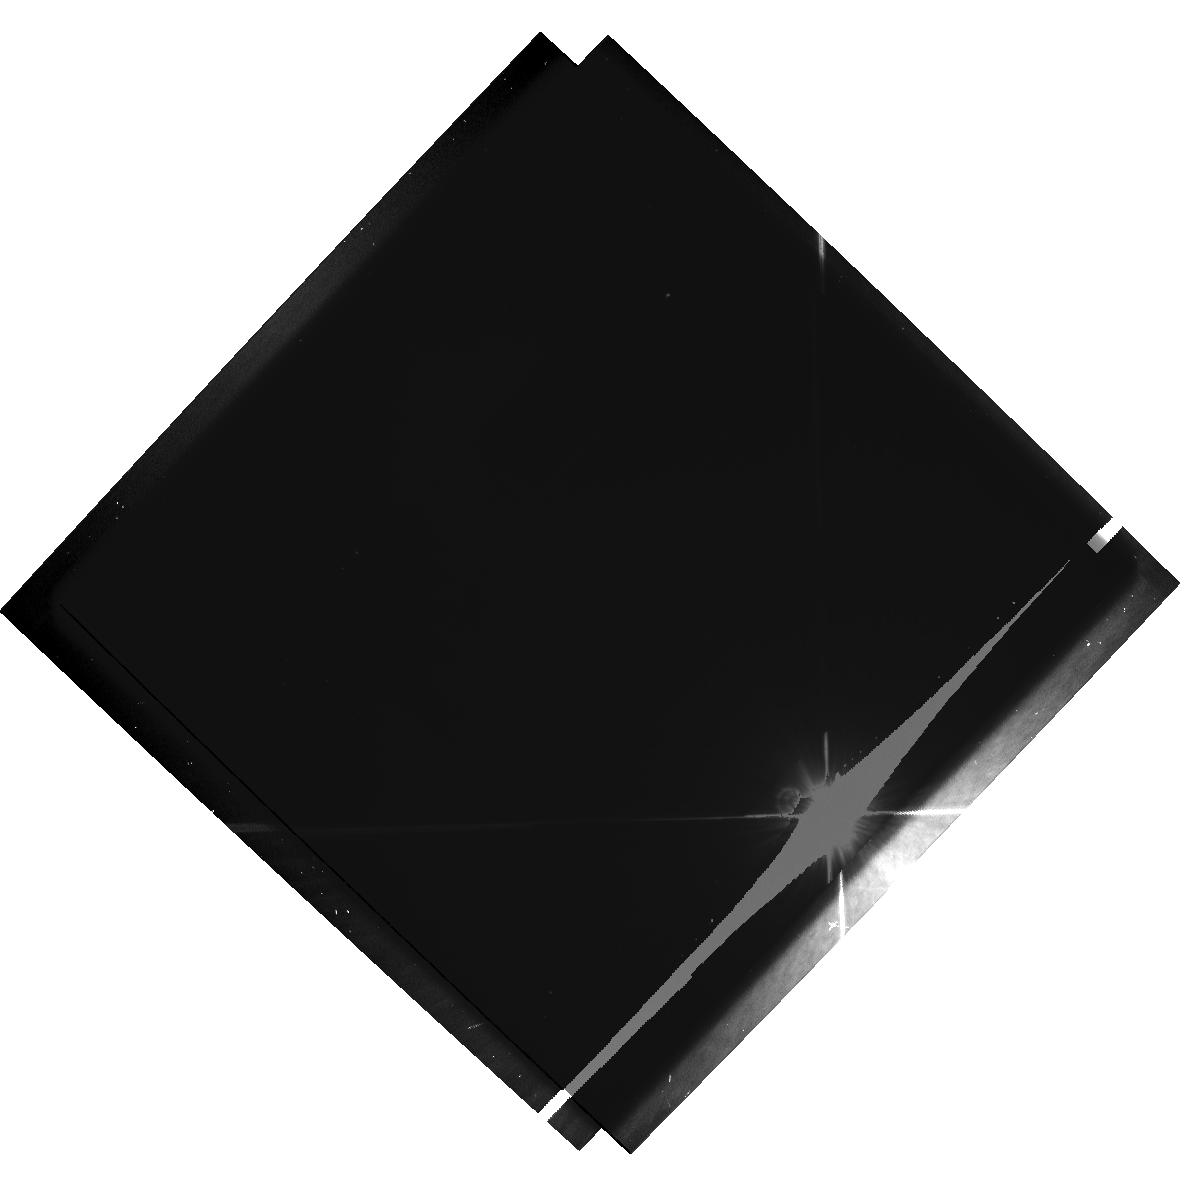
Target: HD39060. Instrument: WFPC2/PC. Filter: F555W-POLQ. Exposure: 10 min. Observation ID: hst_6772_01_wfpc2_pc_f555w-polq_u3y901

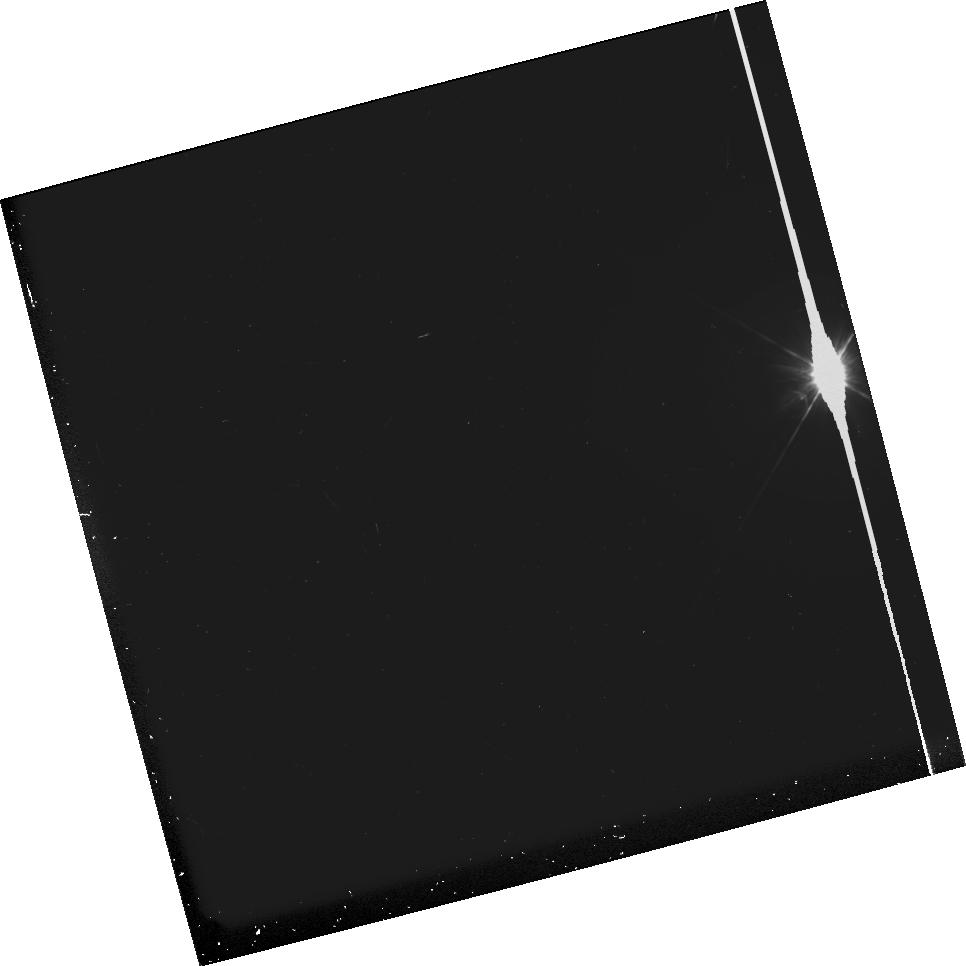
Target: HD39060. Instrument: WFPC2/PC. Filter: F336W. Exposure: 10 min. Observation ID: u3y90202m

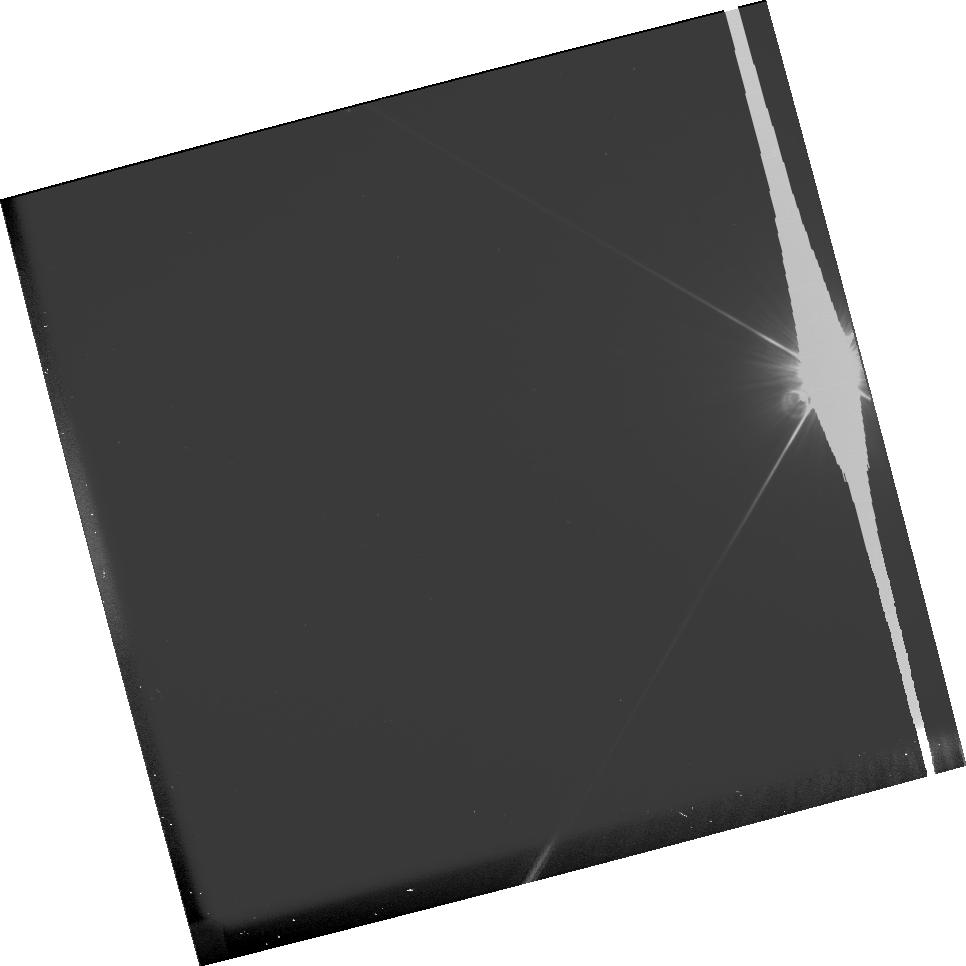
Target: HD39060. Instrument: WFPC2/PC. Filter: F555W. Exposure: 4 min. Observation ID: u3y90201m

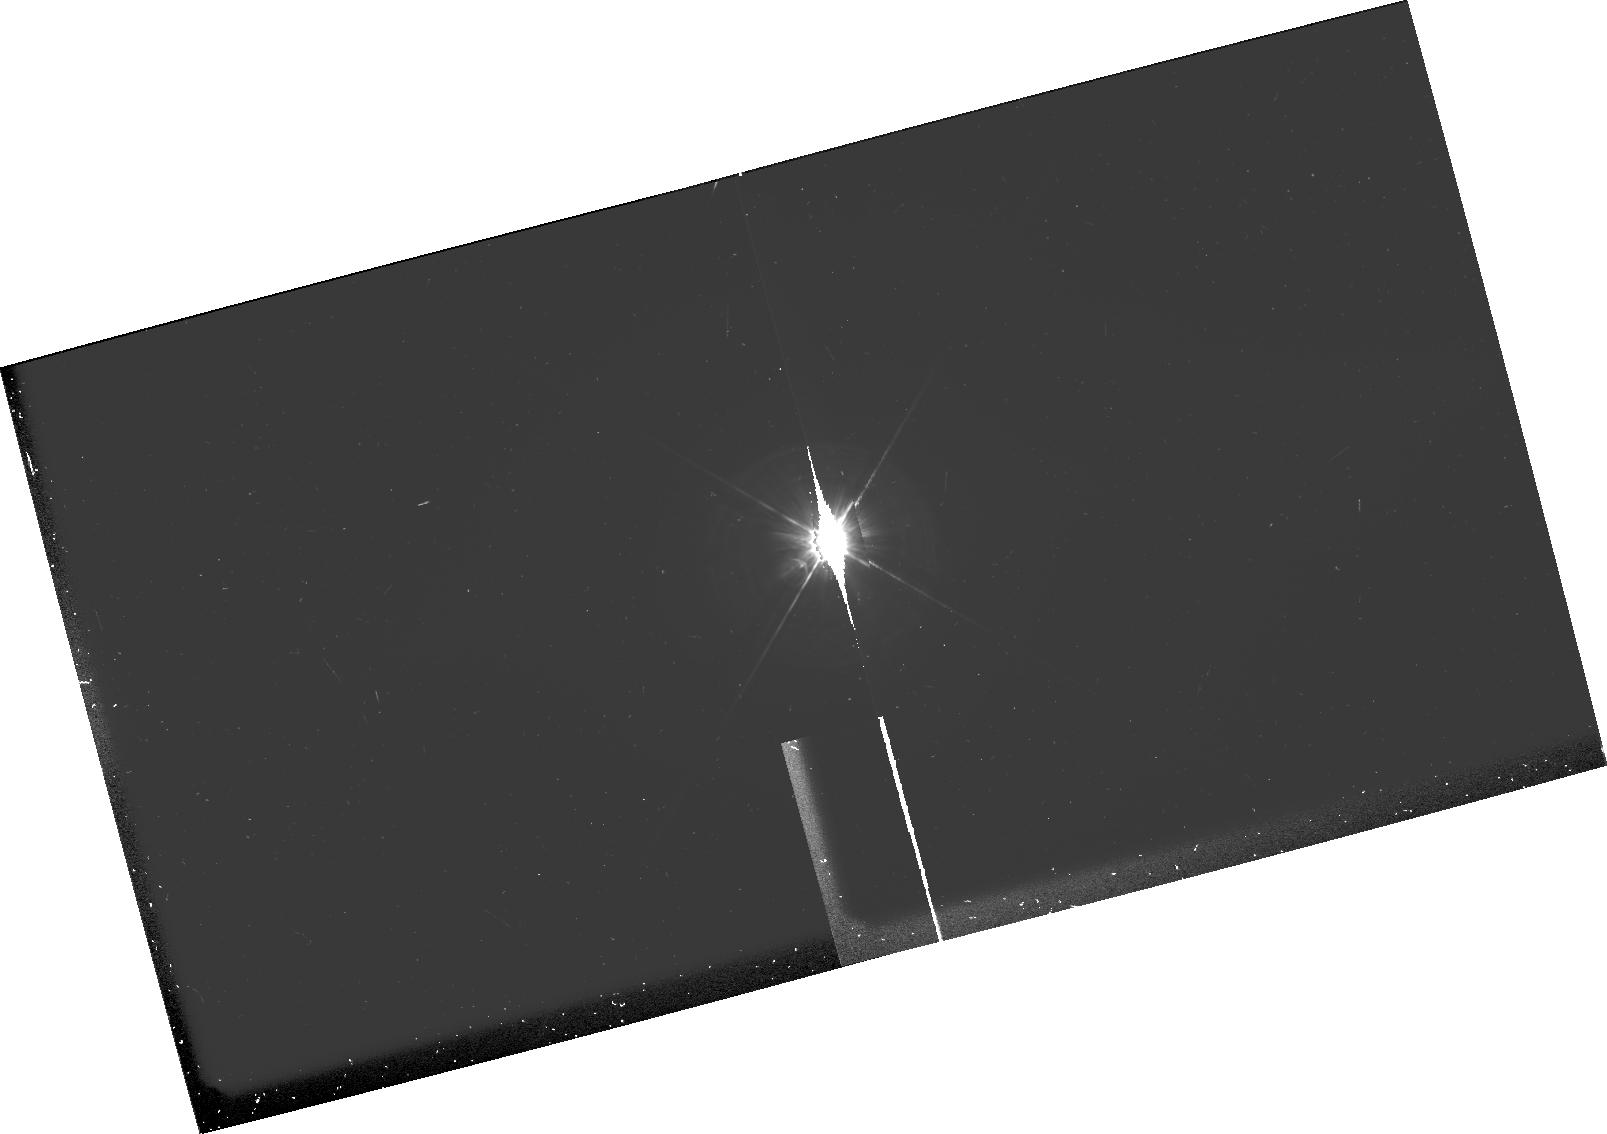
Target: HD39060. Instrument: WFPC2/PC. Filter: F336W-POLQ. Exposure: 20 min. Observation ID: hst_6772_02_wfpc2_pc_f336w-polq_u3y902

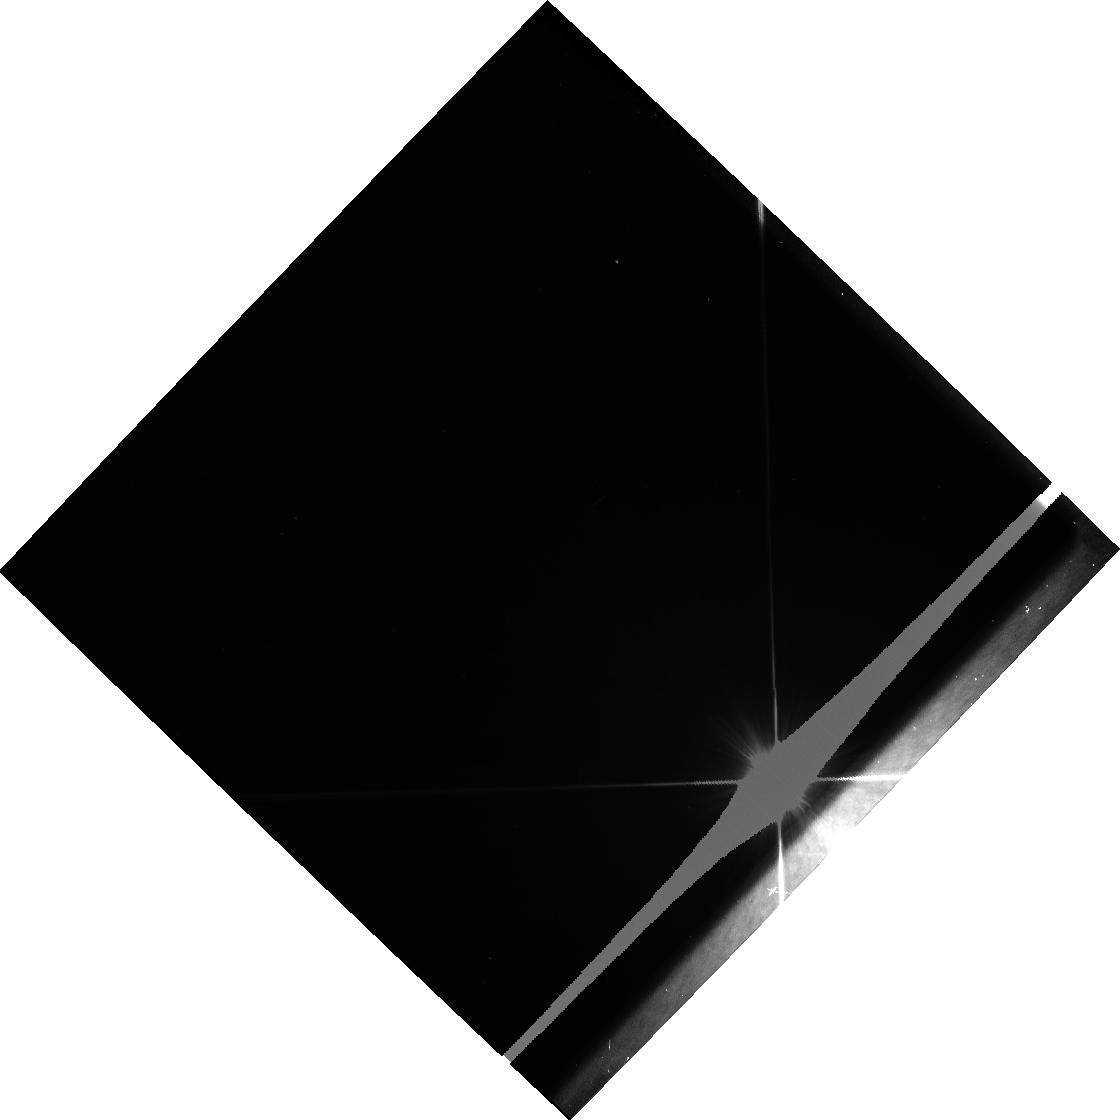
Target: HD39060. Instrument: WFPC2/PC. Filter: F555W. Exposure: 5 min. Observation ID: u3y90103r

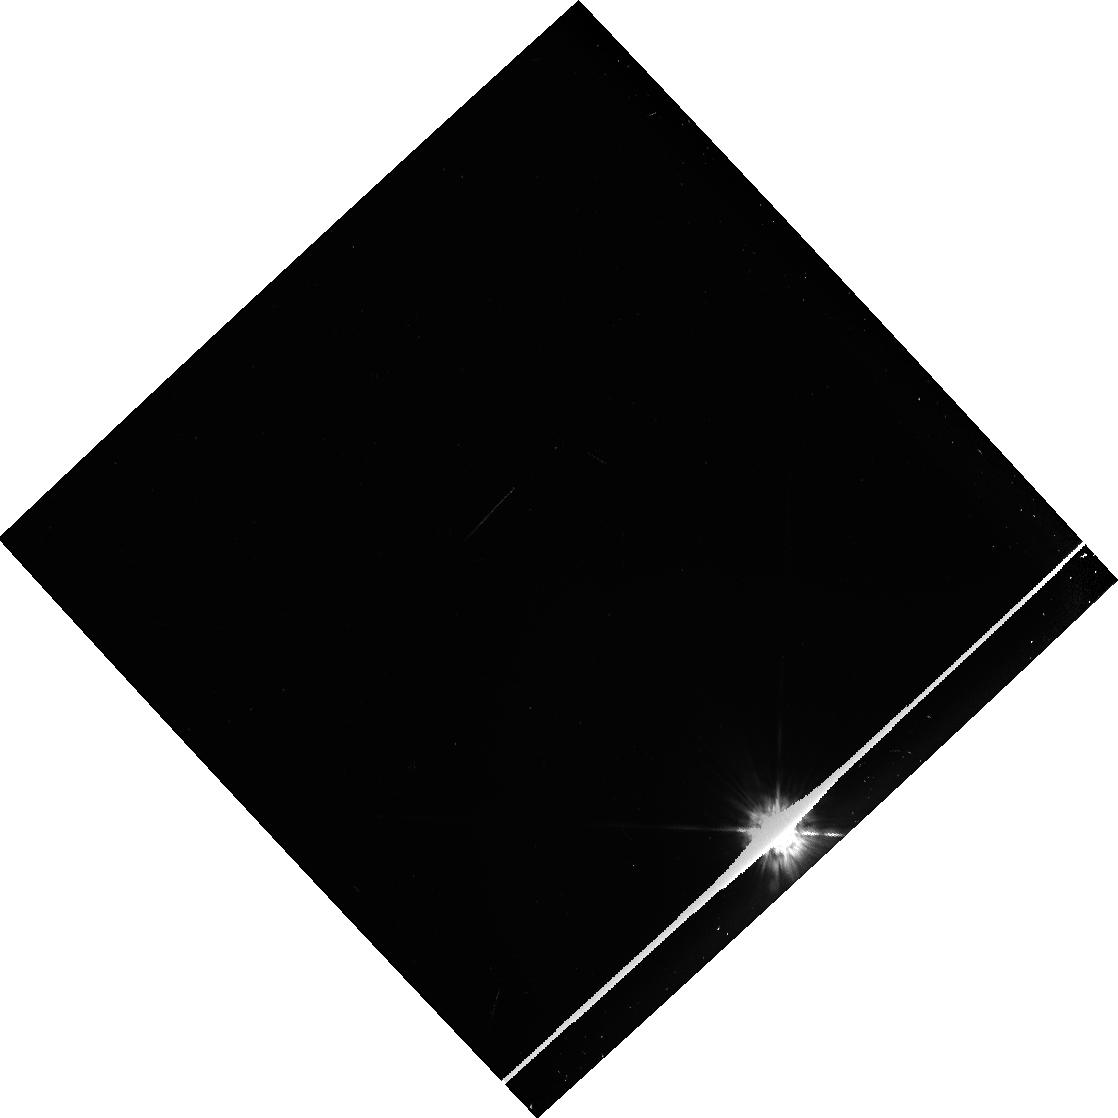
Target: HD39060. Instrument: WFPC2/PC. Filter: F336W. Exposure: 10 min. Observation ID: u3y90302r

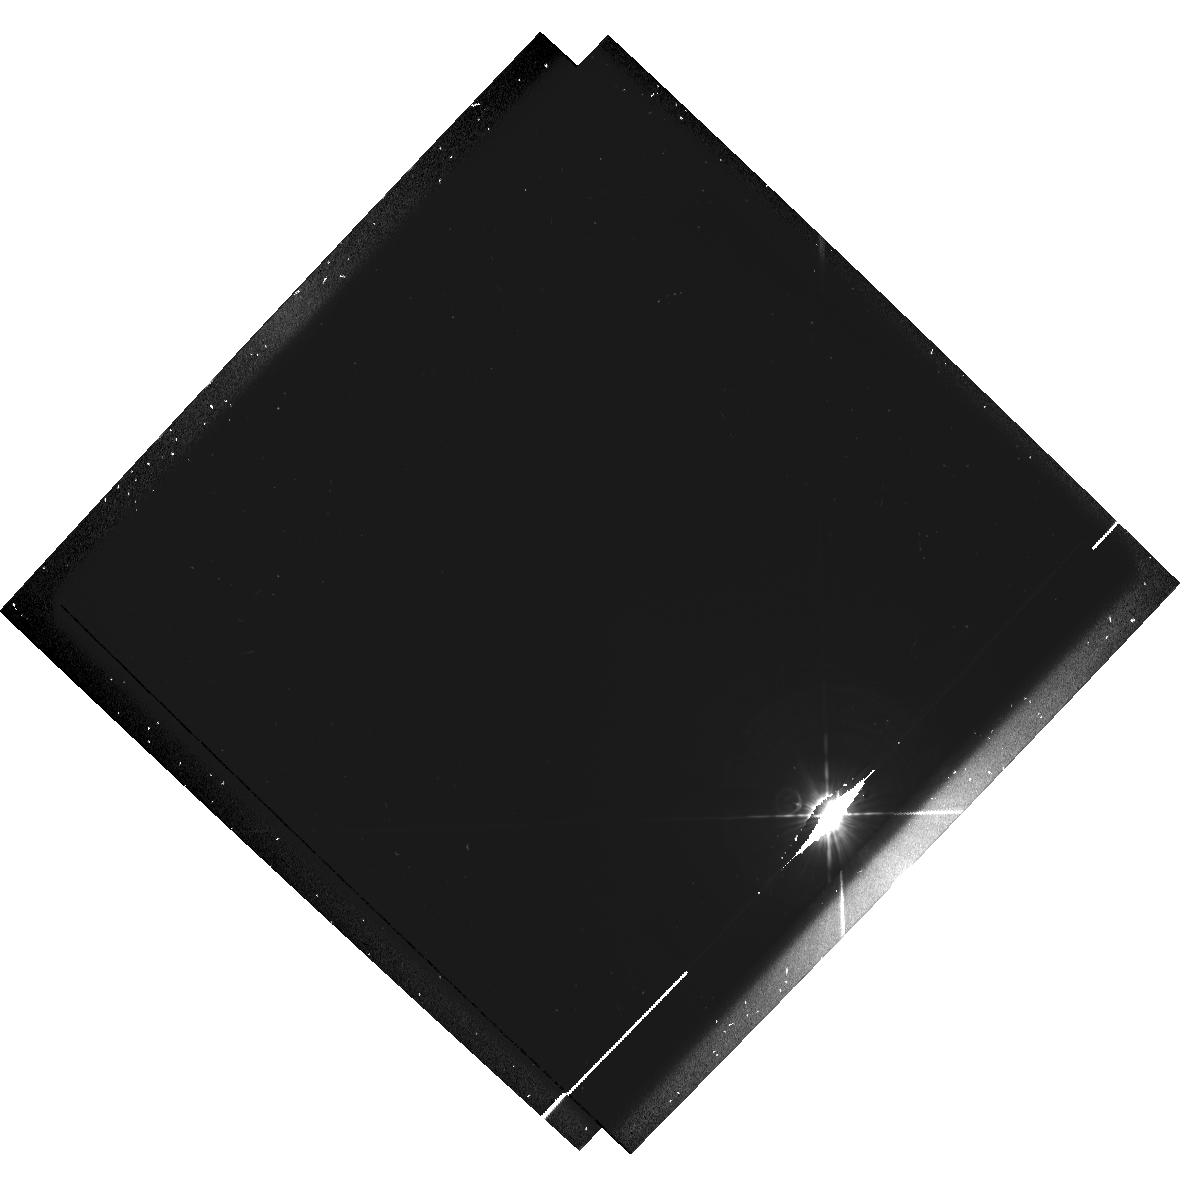
Target: HD39060. Instrument: WFPC2/PC. Filter: F336W-POLQ. Exposure: 20 min. Observation ID: hst_6772_01_wfpc2_pc_f336w-polq_u3y901

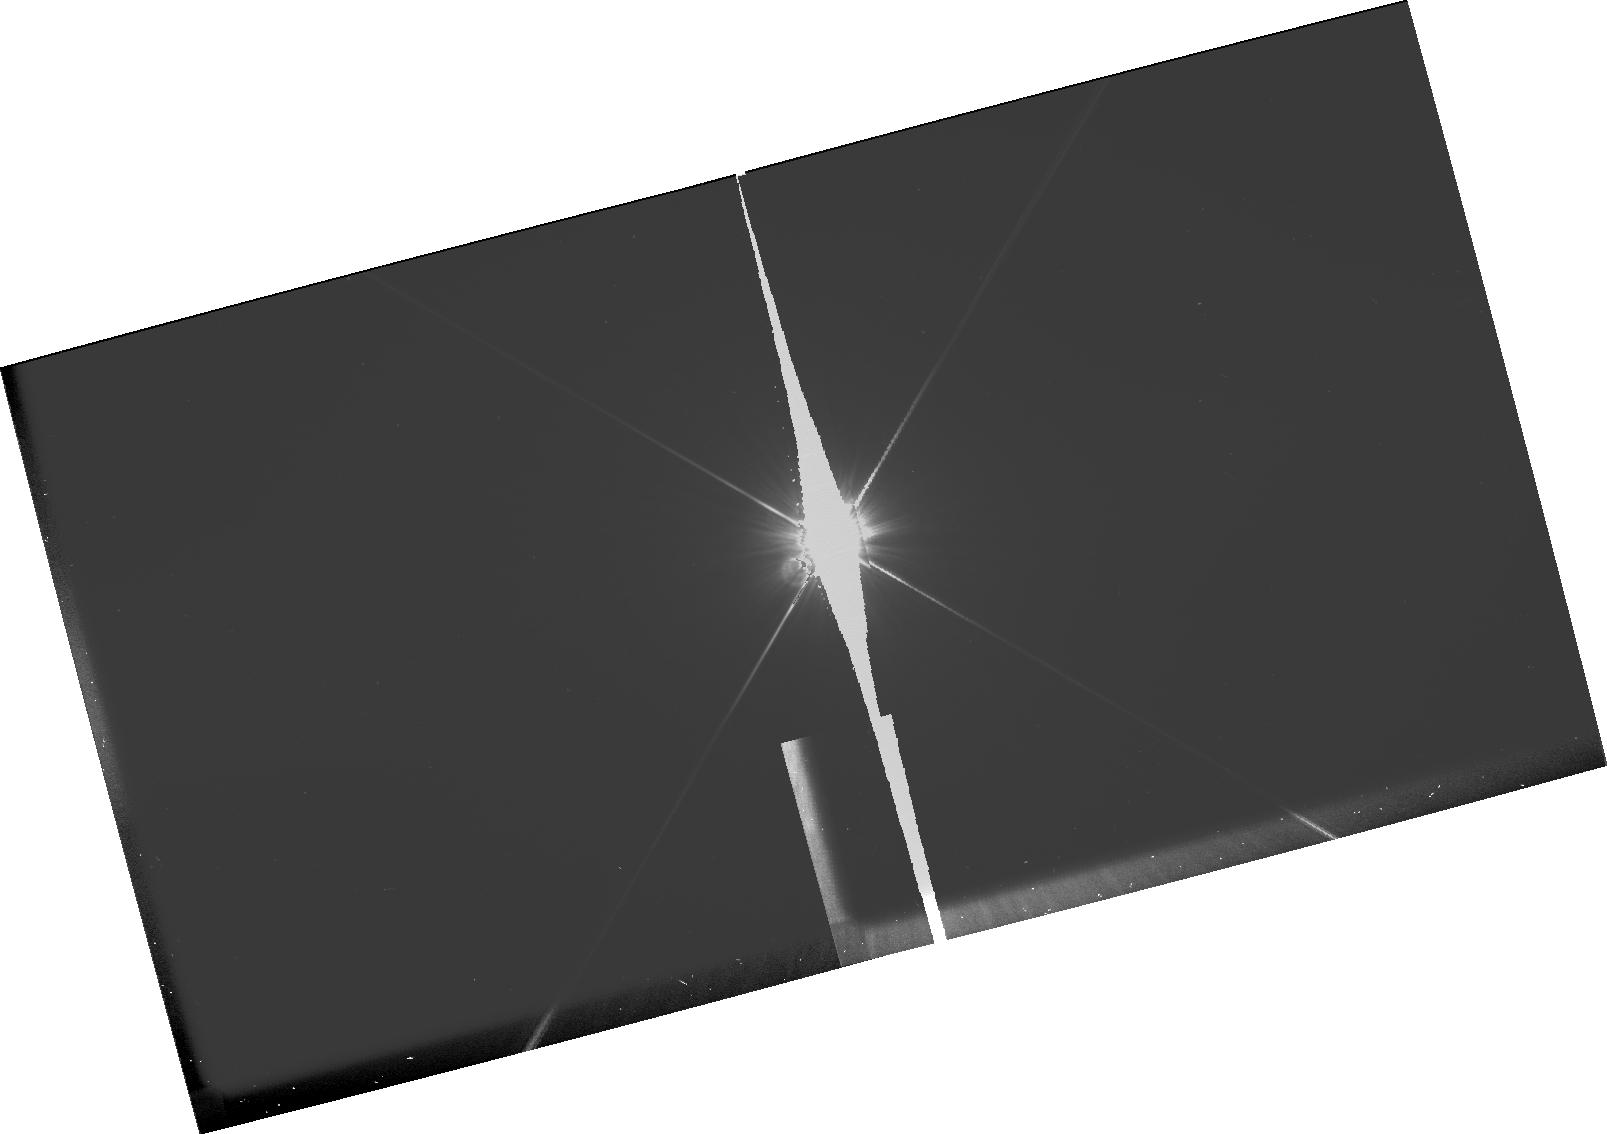
Target: HD39060. Instrument: WFPC2/PC. Filter: F555W-POLQ. Exposure: 9 min. Observation ID: hst_6772_02_wfpc2_pc_f555w-polq_u3y902

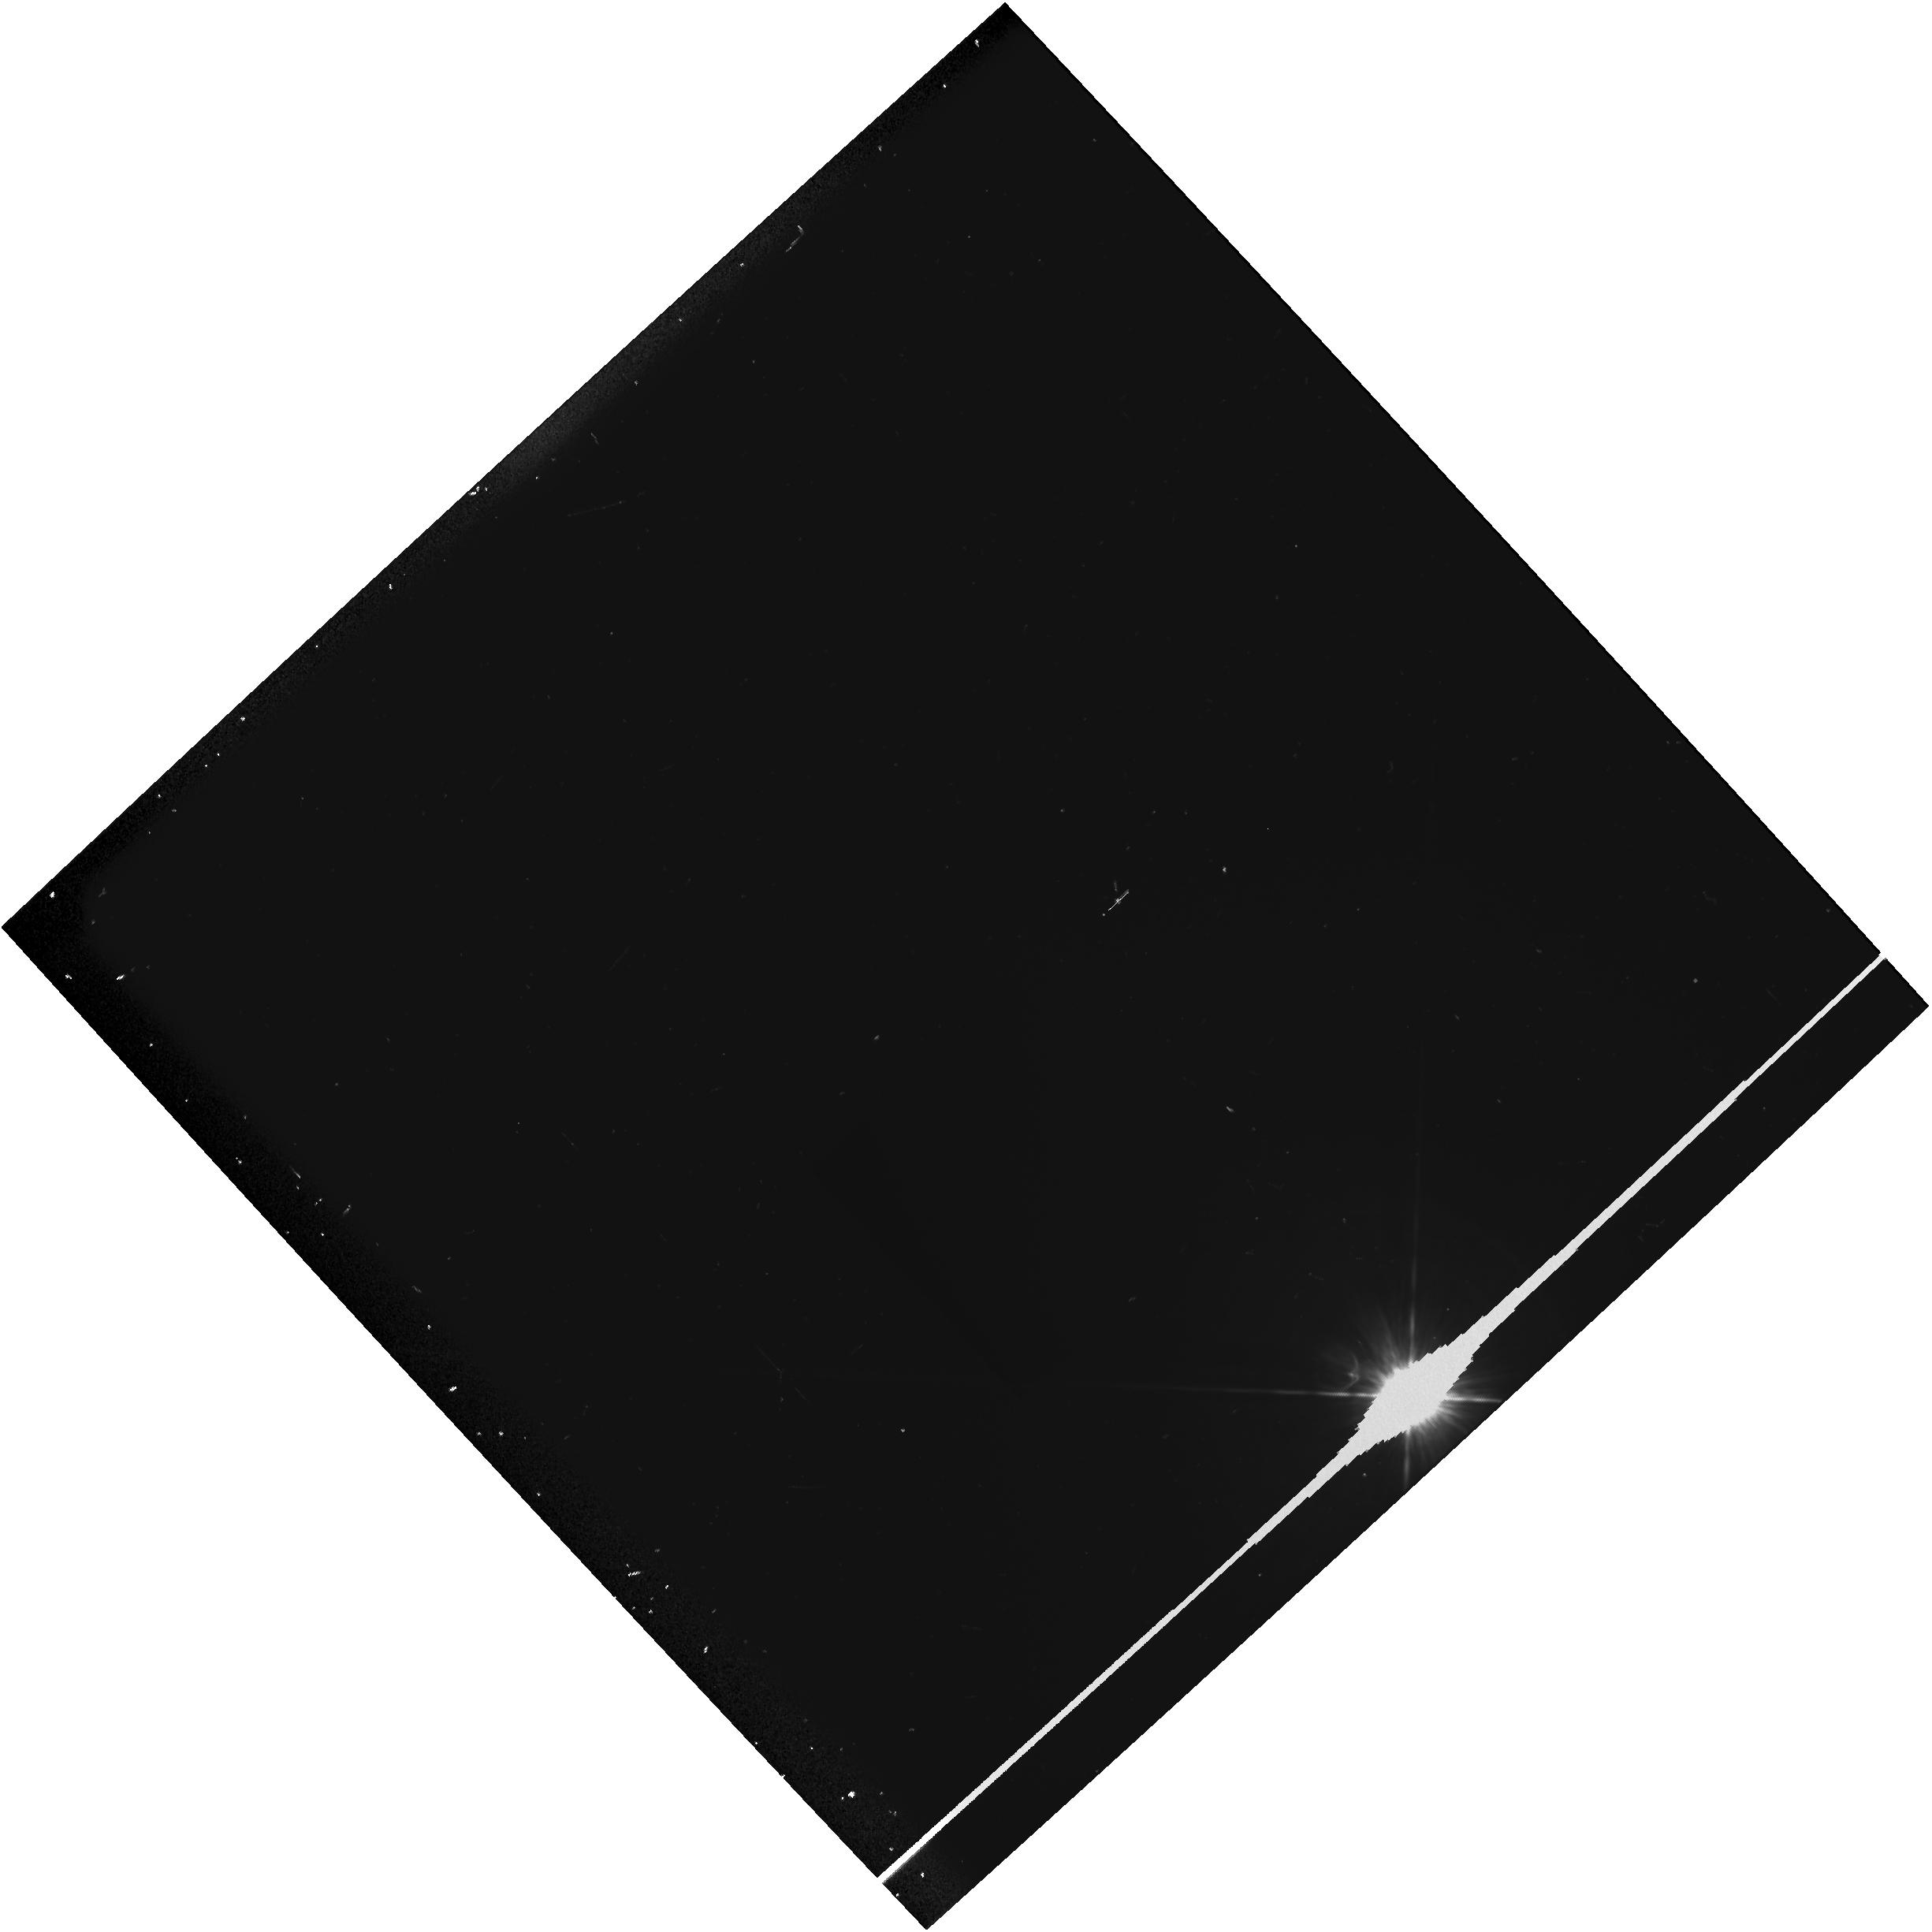
Target: HD39060. Instrument: WFPC2/PC. Filter: F336W-POLQ. Exposure: 20 min. Observation ID: hst_6772_03_wfpc2_pc_f336w-polq_u3y903

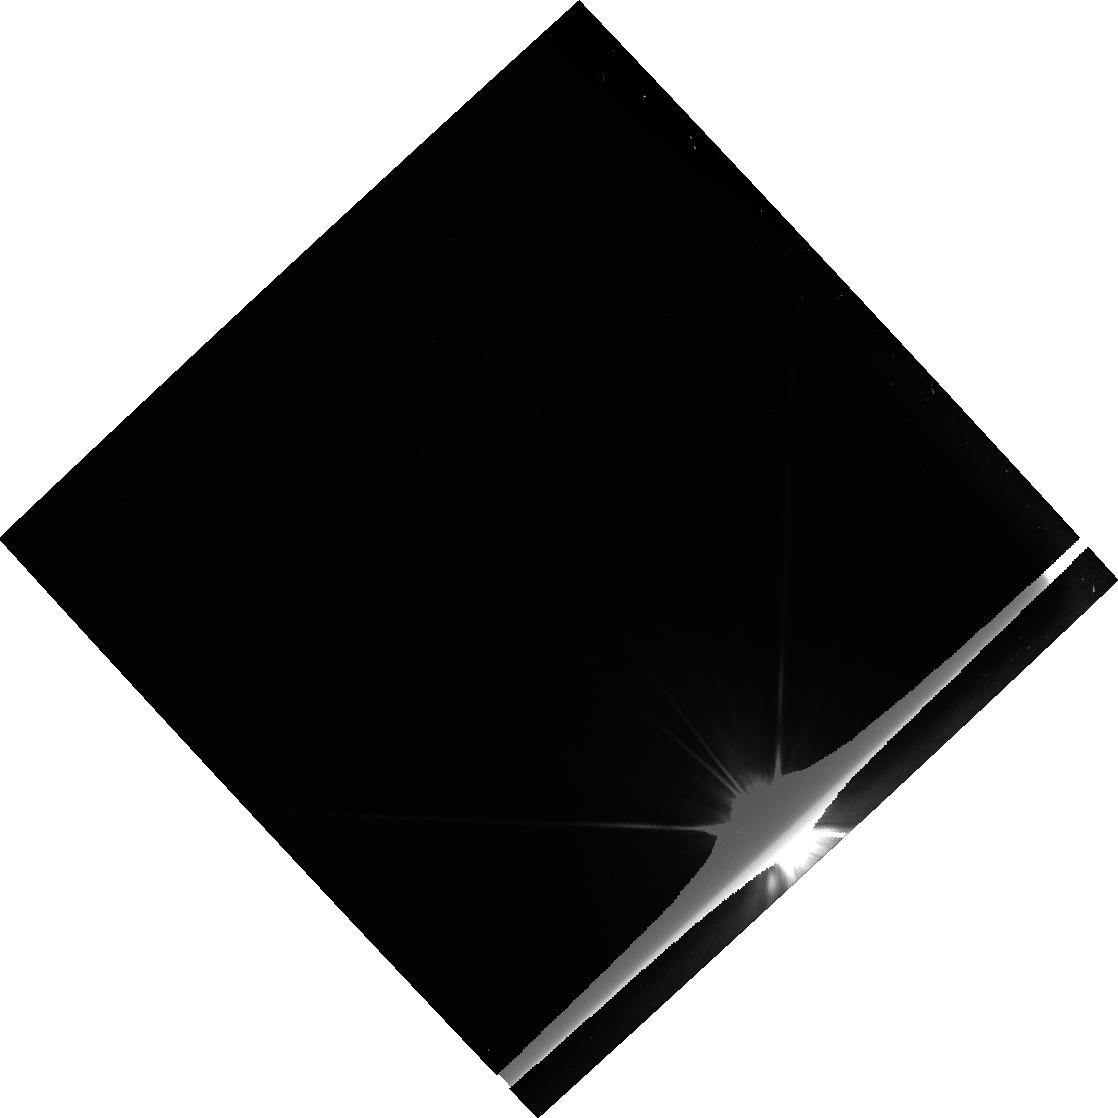
Target: HD39060. Instrument: WFPC2/PC. Filter: F555W. Exposure: 5 min. Observation ID: u3y90301r

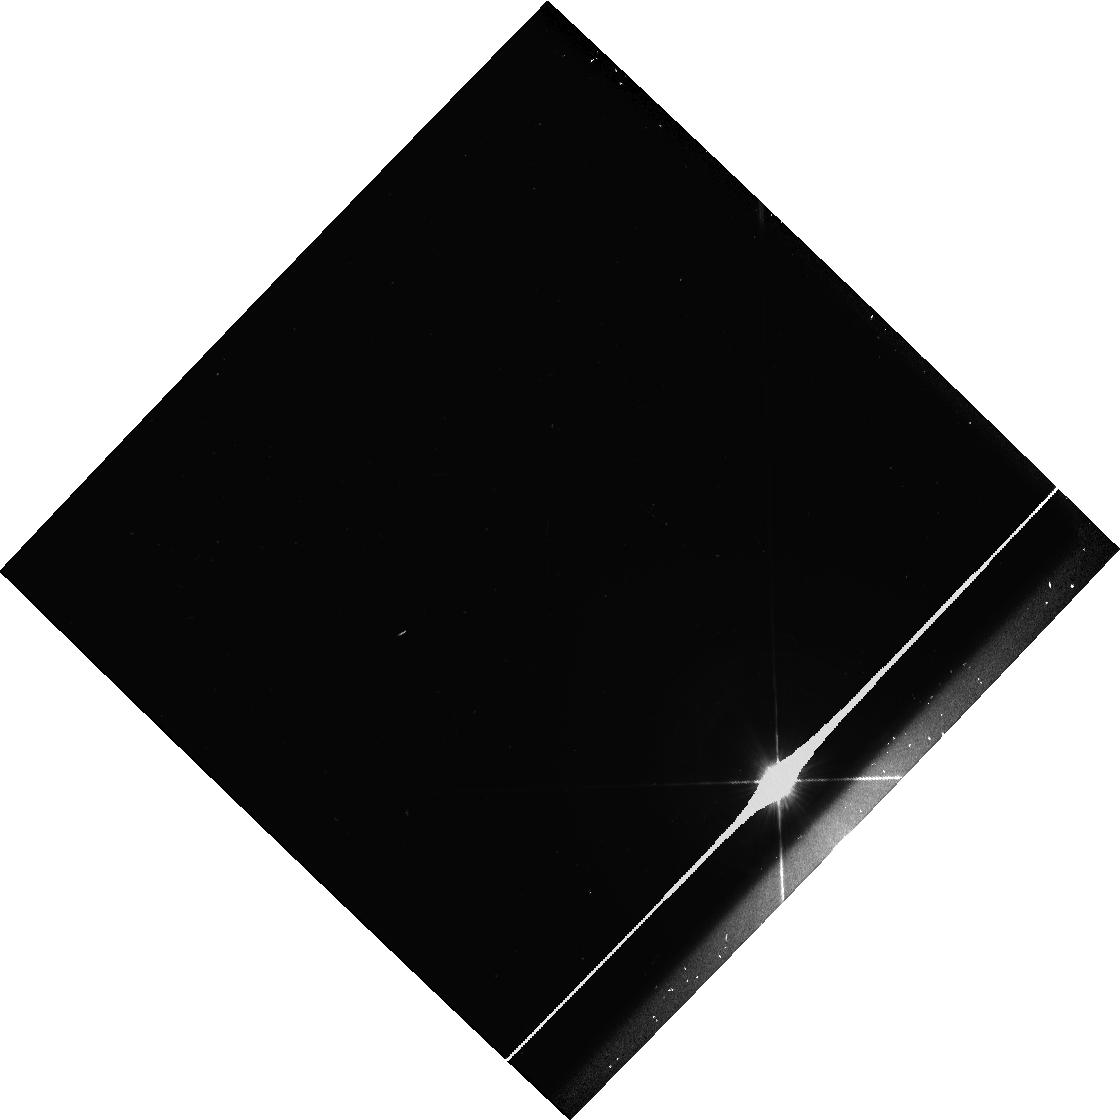
Target: HD39060. Instrument: WFPC2/PC. Filter: F336W. Exposure: 10 min. Observation ID: u3y90104r

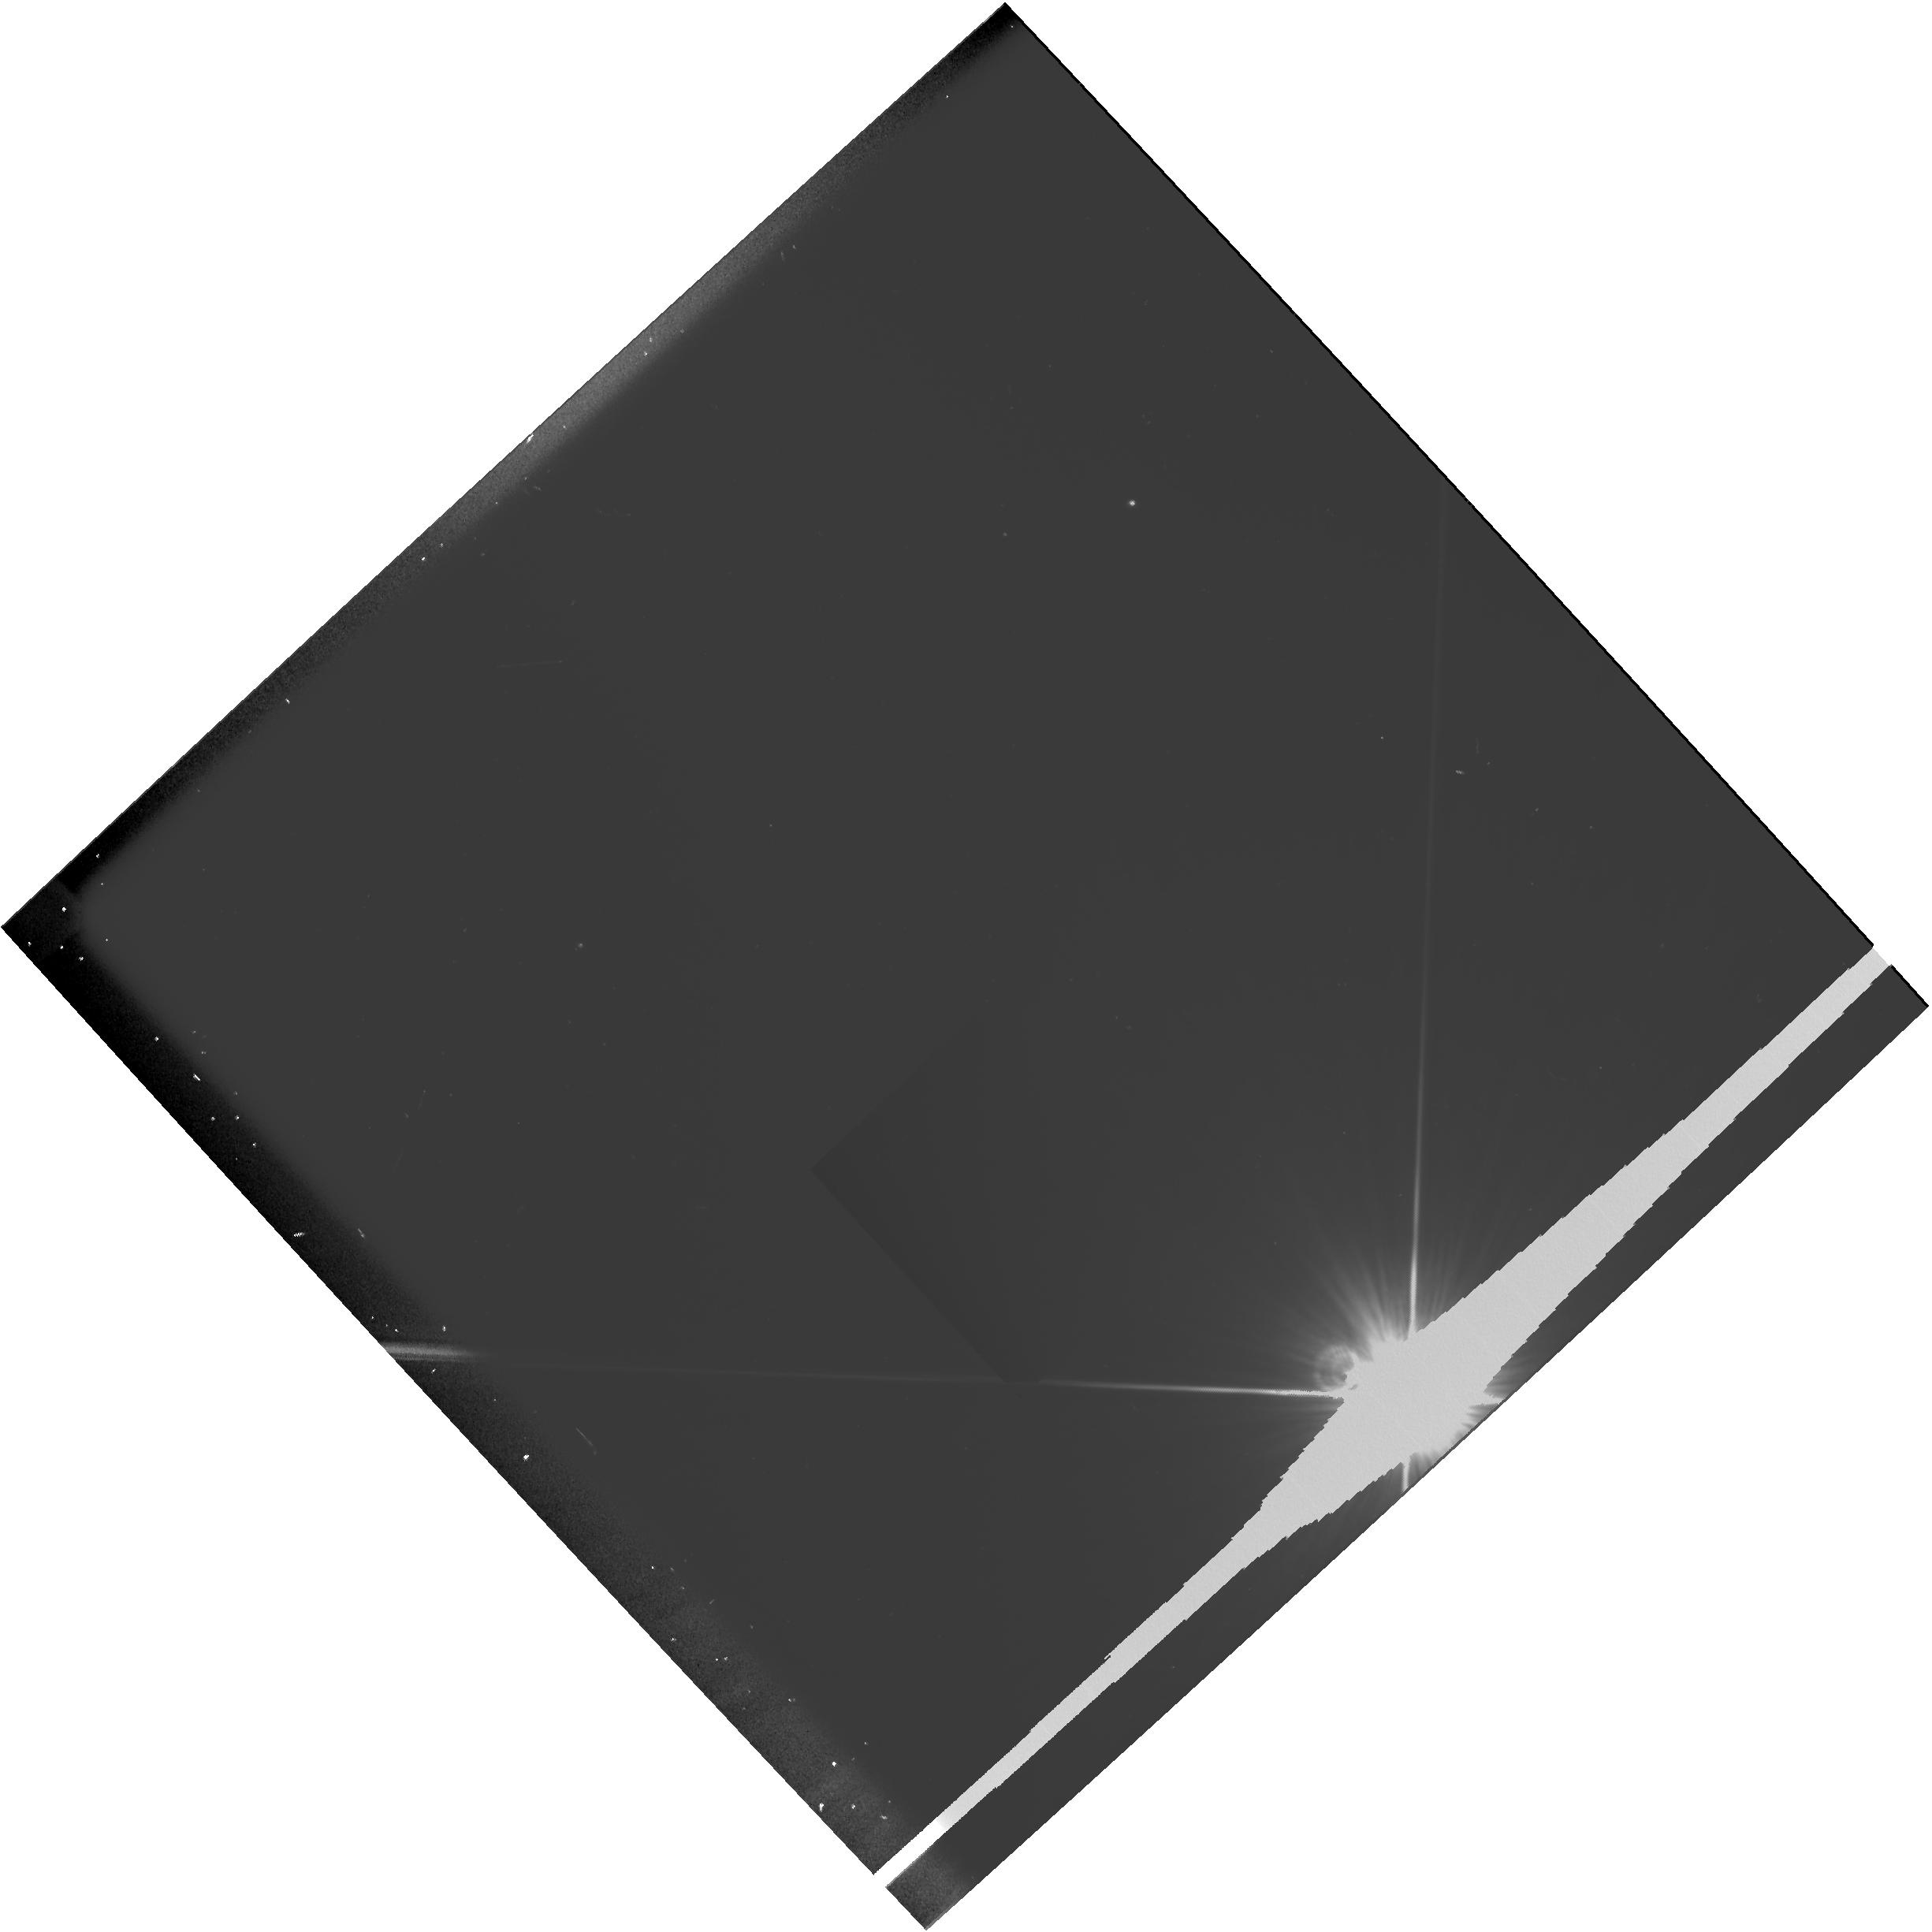
Target: HD39060. Instrument: WFPC2/PC. Filter: F555W-POLQ. Exposure: 10 min. Observation ID: hst_6772_03_wfpc2_pc_f555w-polq_u3y903

Dust properties in the Beta Pictoris (PI: Clampin, Mark)

Multicolor imaging polarimetry is an excellent diagnostic of dust grain properties and scattering geometries. We propose to obtain U, B and V band imaging polarimetry of the Beta Pictoris disk to probe the dust grain distribution and composition over the region of the disk extending 4"--15" (65 AU--245 AU) from the central star. This region has been chosen so we can study the transition at 100 AU, reported from coronographic observations, which cannot be explained by current disk models. We plan to use the polarization data to compare grain size distribution and composition in the inner (65 AU--100 AU) and outer (>100 AU) regions of the disk. In addition, we will confirm the polarization asymmetries possibly measured at distances >165 AU, by previous ground- based polarization observations. We will use Mie-theory dust grain modelling to investigate the variations in grain size distribution and composition responsible for these asymmetries. The angular resolution of HST is essential to this program, as polarimetric observations cannot be made this close to the star from the ground. Circumstellar disks around main-sequence stars are generally interpreted as evidence of planetary-system formation: the characterization of their properties is a step towards an understanding of the formation and evolution of planetary systems.